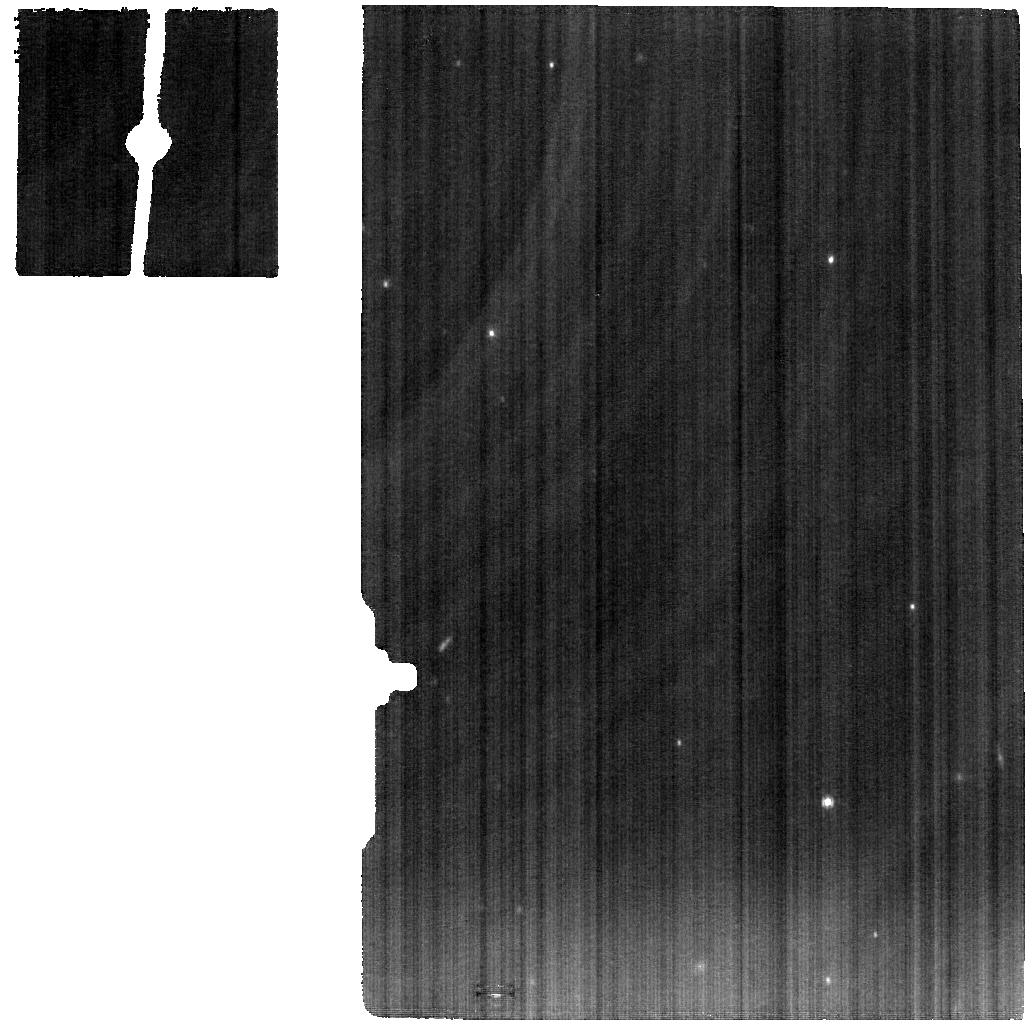
Target: NEPTUNE. Instrument: MIRI. Filter: F1000W. Exposure: 22 min. Observation ID: jw01604-o003_t001_miri_f1000w

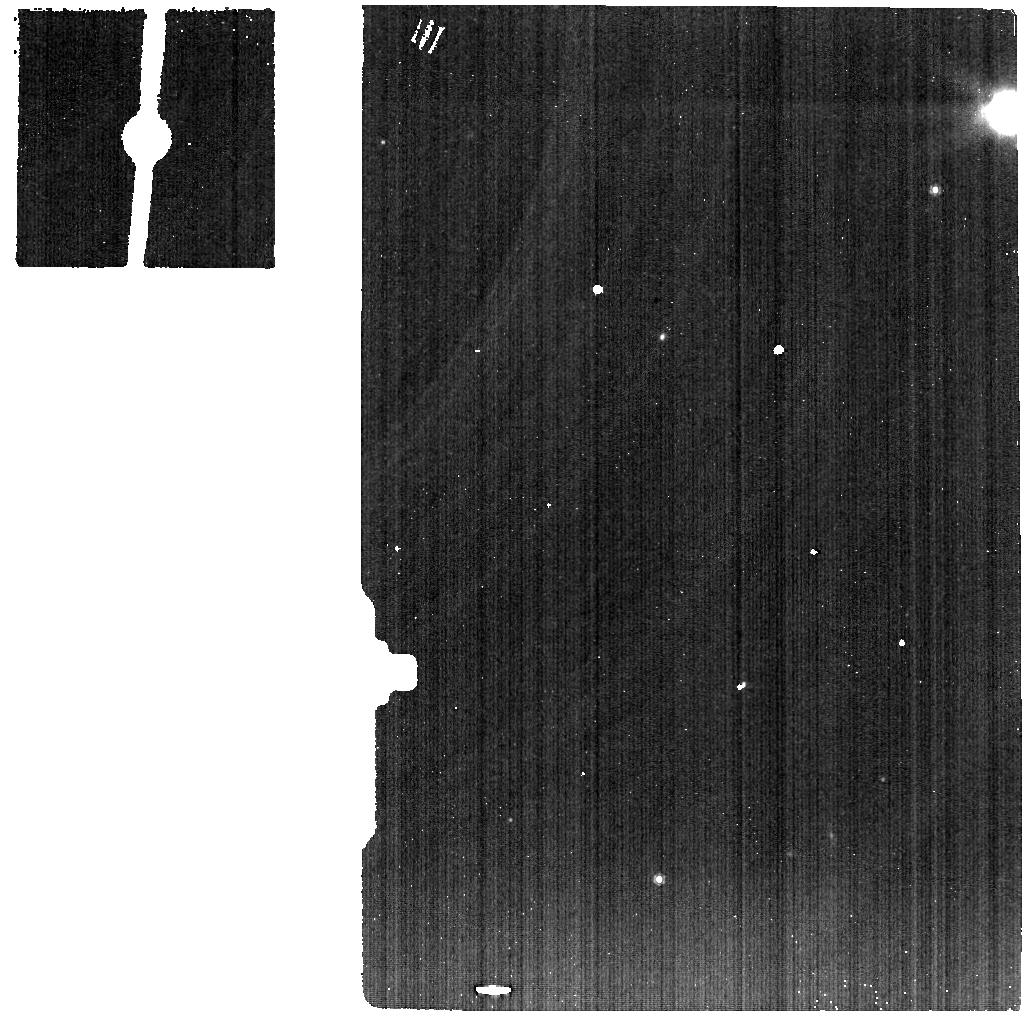
Target: NEPTUNE-BACKGROUND. Instrument: MIRI. Filter: F1000W. Exposure: 5 min. Observation ID: jw01604-o005_t002_miri_f1000w

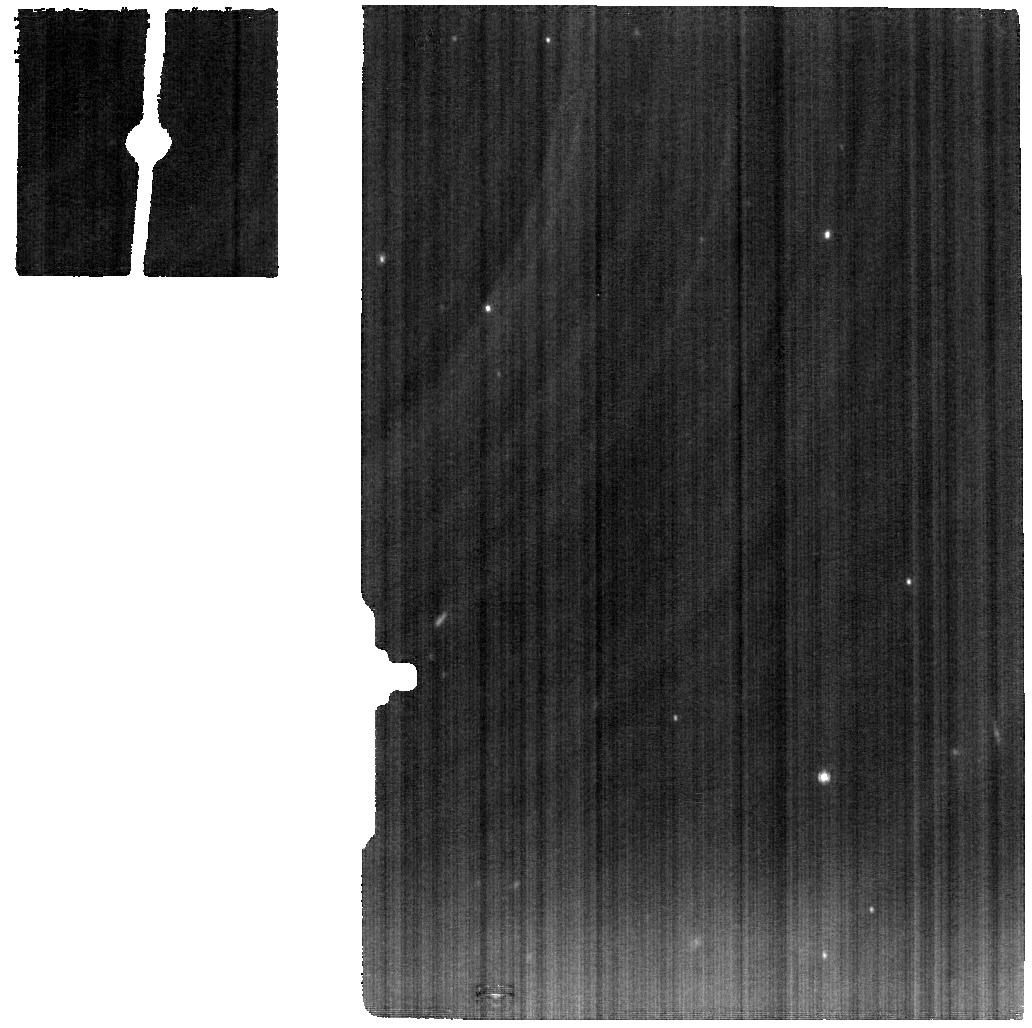
Target: NEPTUNE. Instrument: MIRI. Filter: F1000W. Exposure: 22 min. Observation ID: jw01604-o009_t001_miri_f1000w

Dynamics and Temporal Variability in the Atmosphere of Neptune (PI: Orton, Glenn S.)

We propose short sequences of spatially resolved spectroscopic thermal observations of Neptune using MIRI within Cycle 1 to follow up GTO observations in order to determine the variability of temperatures, composition and dyanamics on intermediate- to short-term time scales. Specific science goals include a deeper understanding of the influence of radiation and dynamics on polar and quasi-polar phenomena, storms and planetary-scale changes, longitudinal thermal waves and time-variable oscillations, as well as results of "cometary" atmospheric impacts. Despite the well-documented intermediate- and short-term variabiity of Neptune's cloud structure, no observations have been made on similar time scales to understand the correlated variability of temperatures, clouds and 3-dimensional dynamics. MIRI is the ideal instrument for making the first of such observations. The implications of these results have a broad application, as Neptune represents a cold end-member of a large segment of a populous class of similar-sized exoplanets. Determination of Neptune's dynamics will provide insight into these bodies, e.g. providing clues as to the origin of rotational variability originates from inhomgeneous distributions of temperatures or composition versus cloud cover.